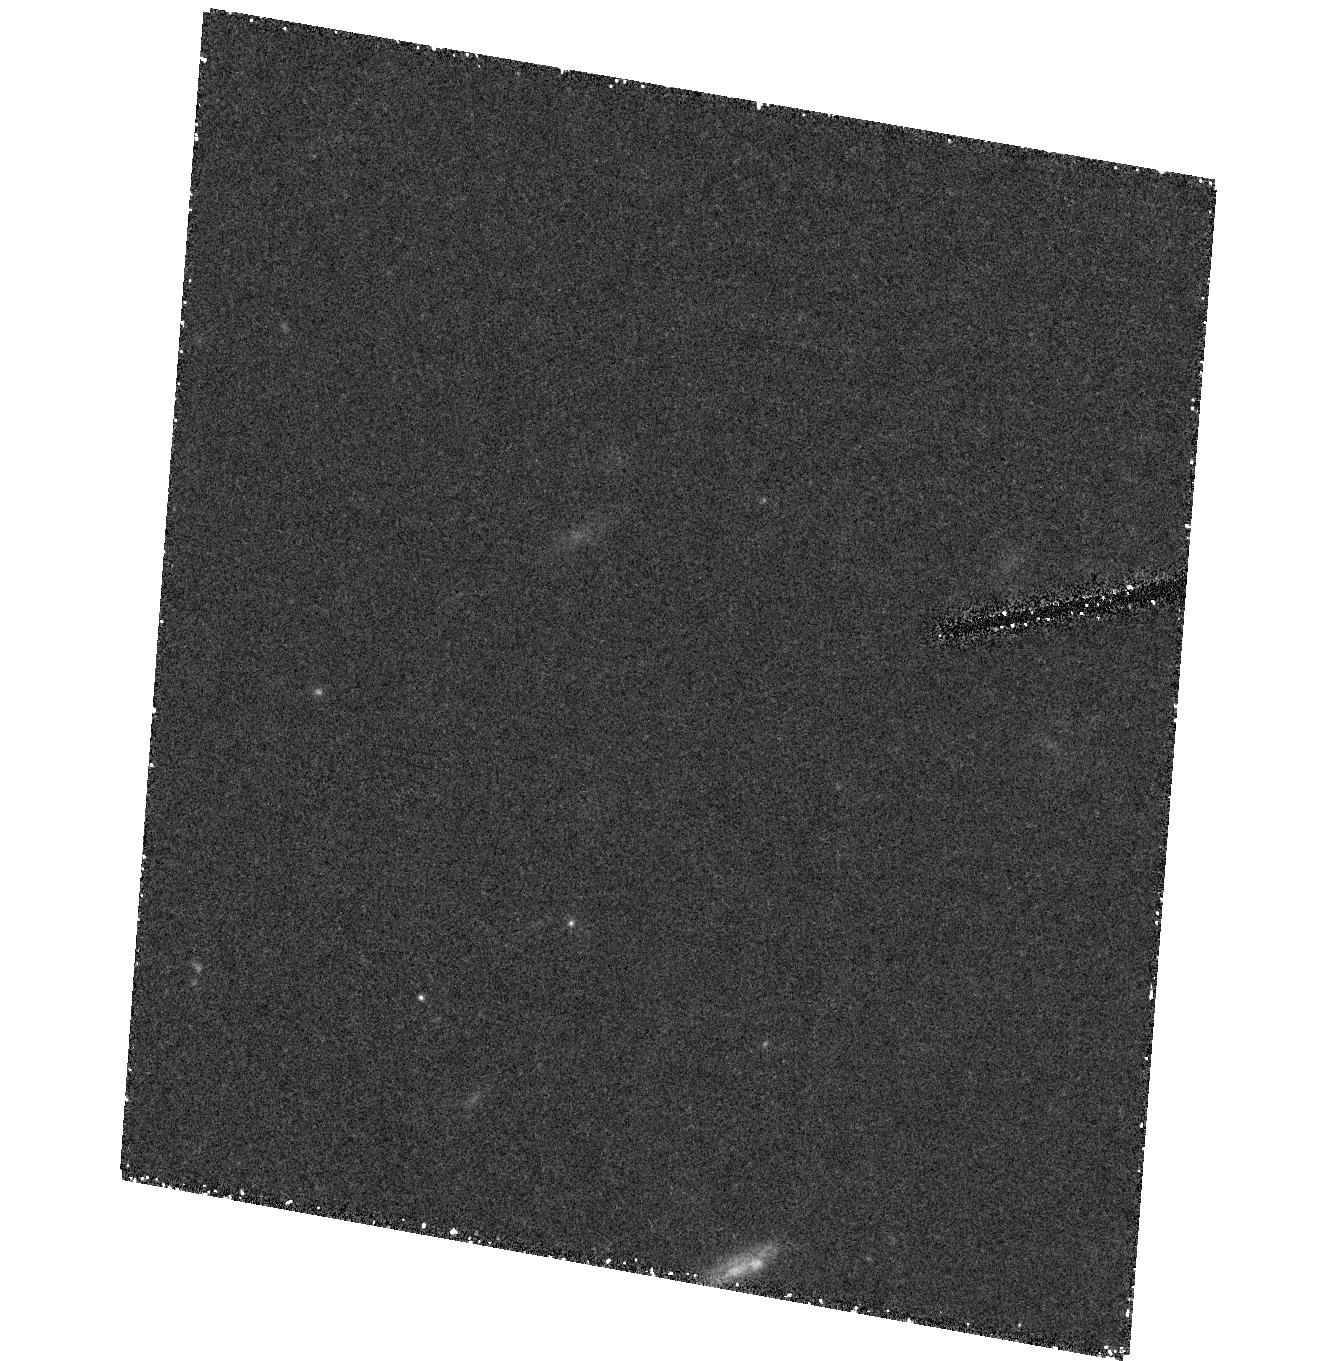
Target: field at RA 240.569°, Dec 42.917°. Instrument: ACS/HRC. Filter: F555W. Exposure: 1.4 h. Observation ID: hst_9403_03_acs_hrc_f555w_j8fp03

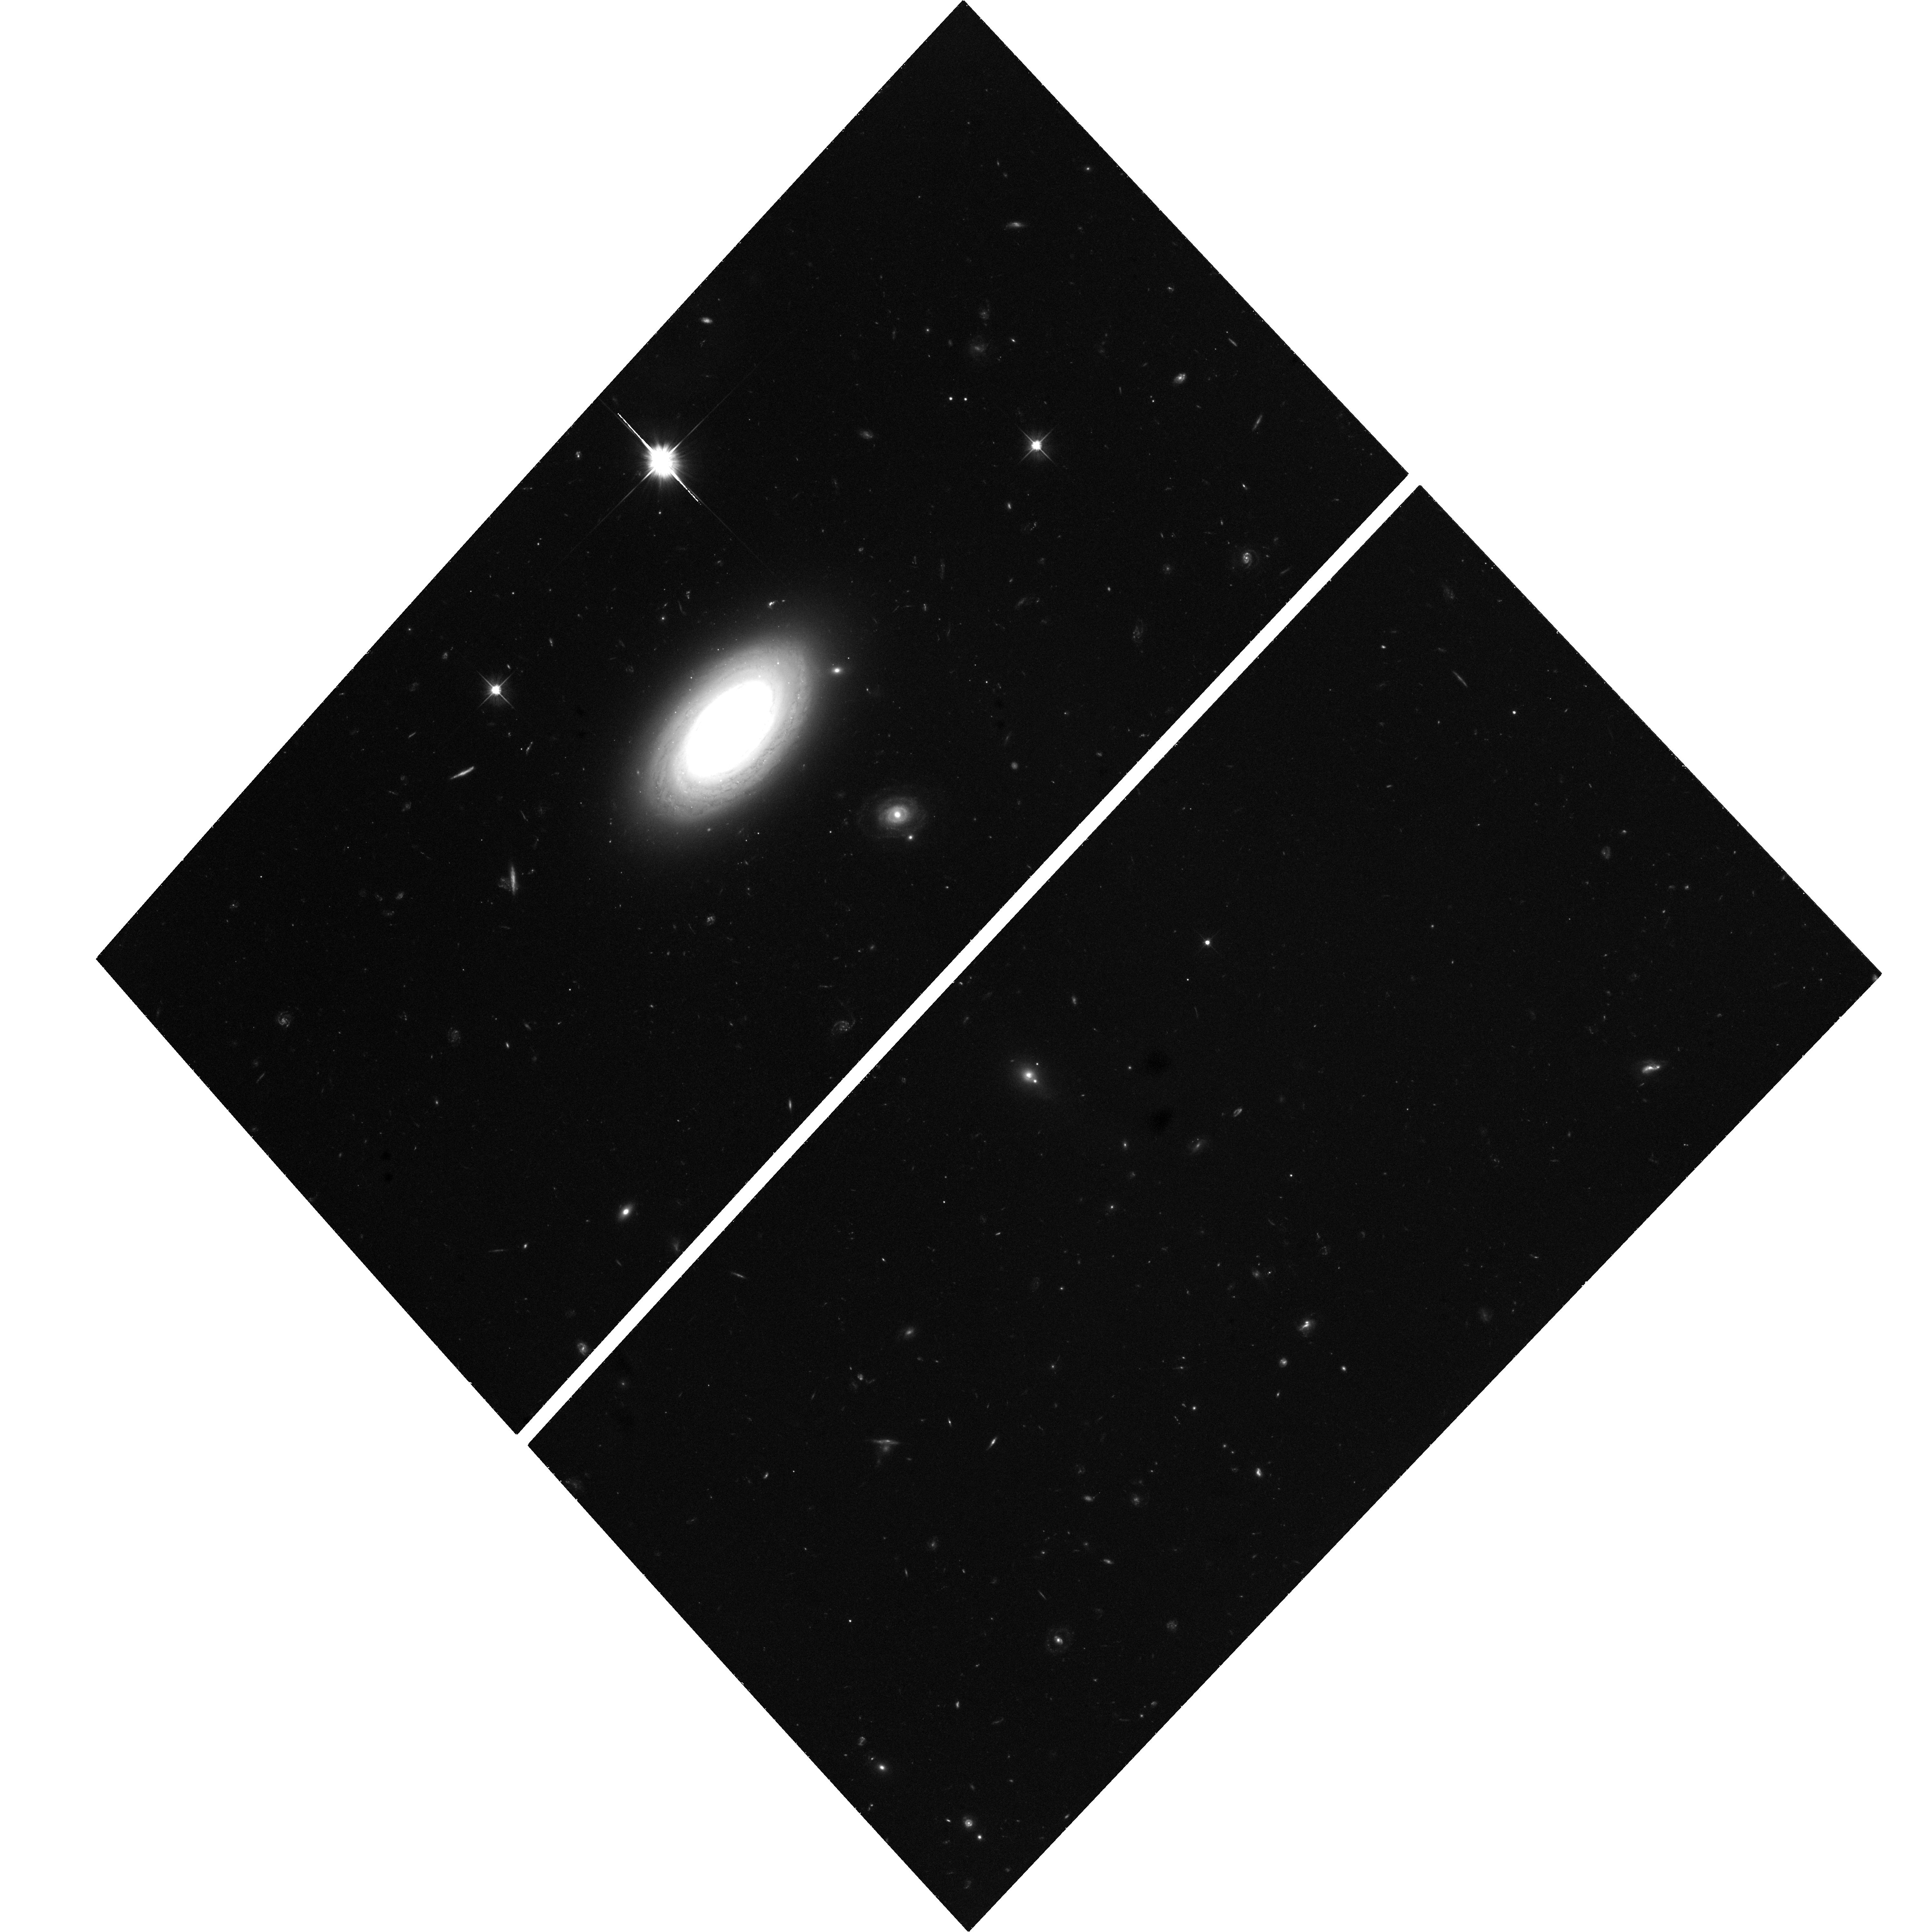
Target: CGCG--0027.9+0536. Instrument: ACS/WFC. Filter: F606W. Exposure: 1.4 h. Observation ID: hst_9403_01_acs_wfc_f606w_j8fp01

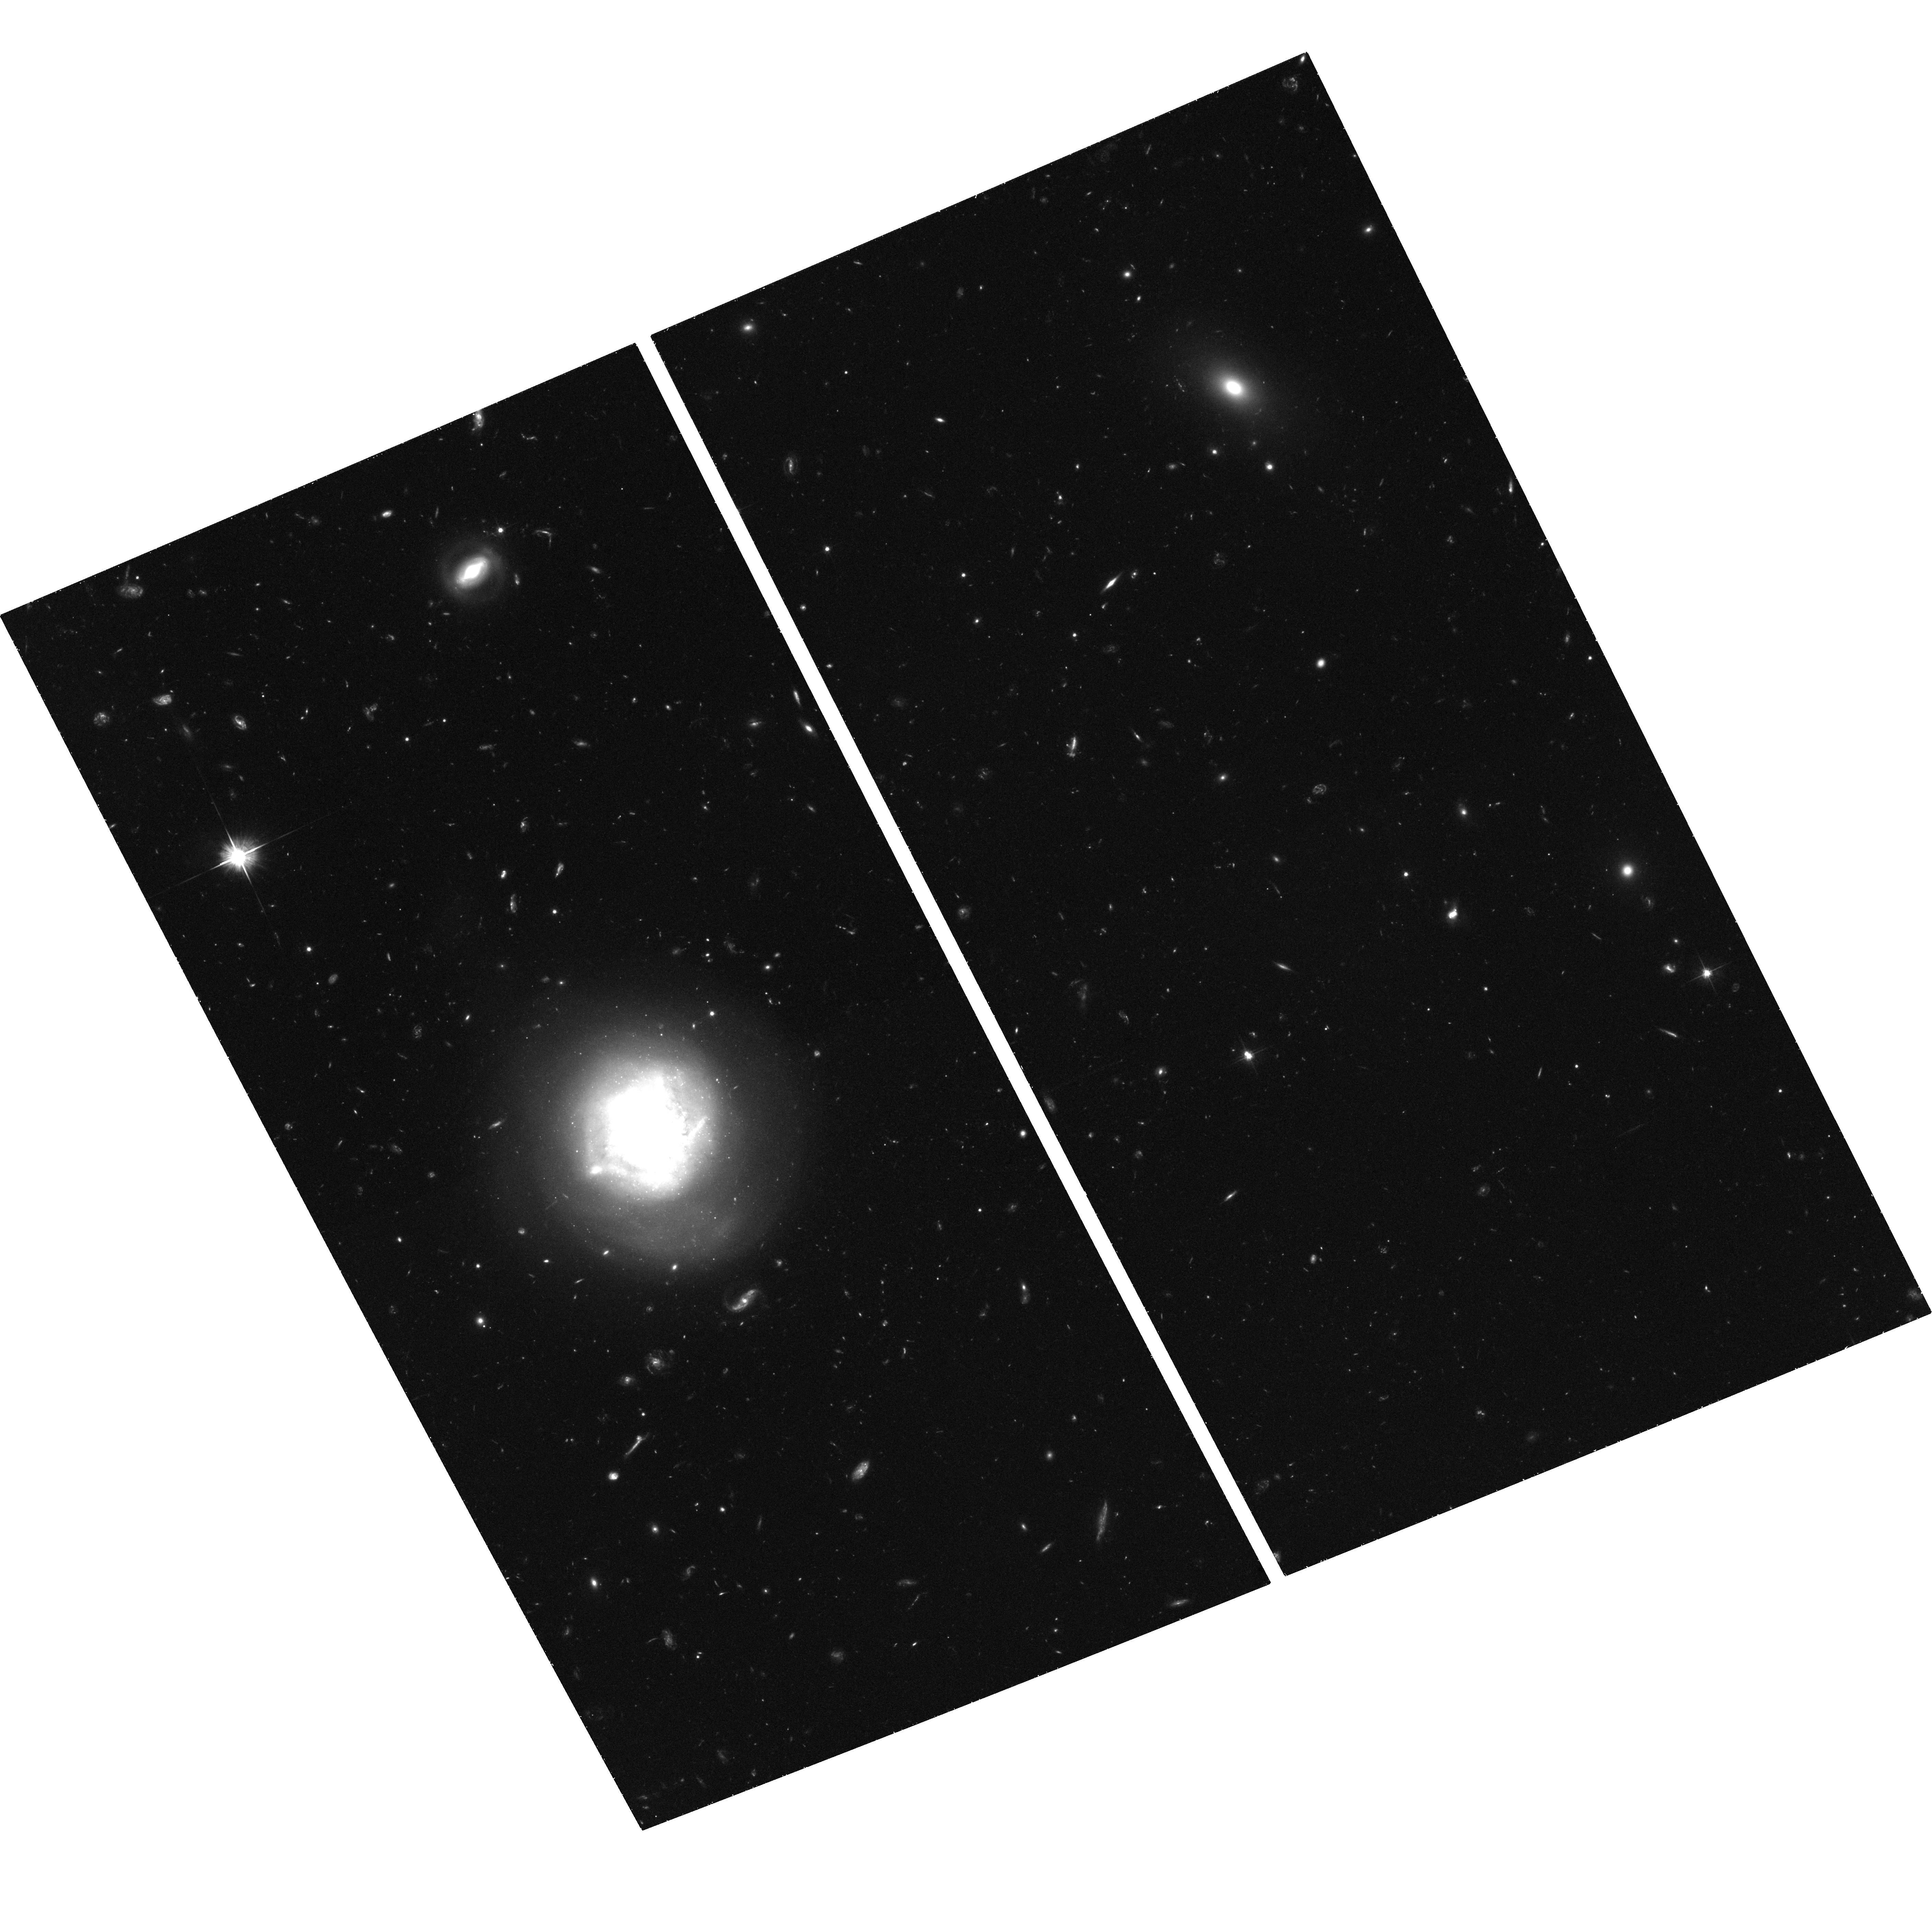
Target: CGCG--1437.9+3143. Instrument: ACS/WFC. Filter: F606W. Exposure: 1.4 h. Observation ID: hst_9403_02_acs_wfc_f606w_j8fp02

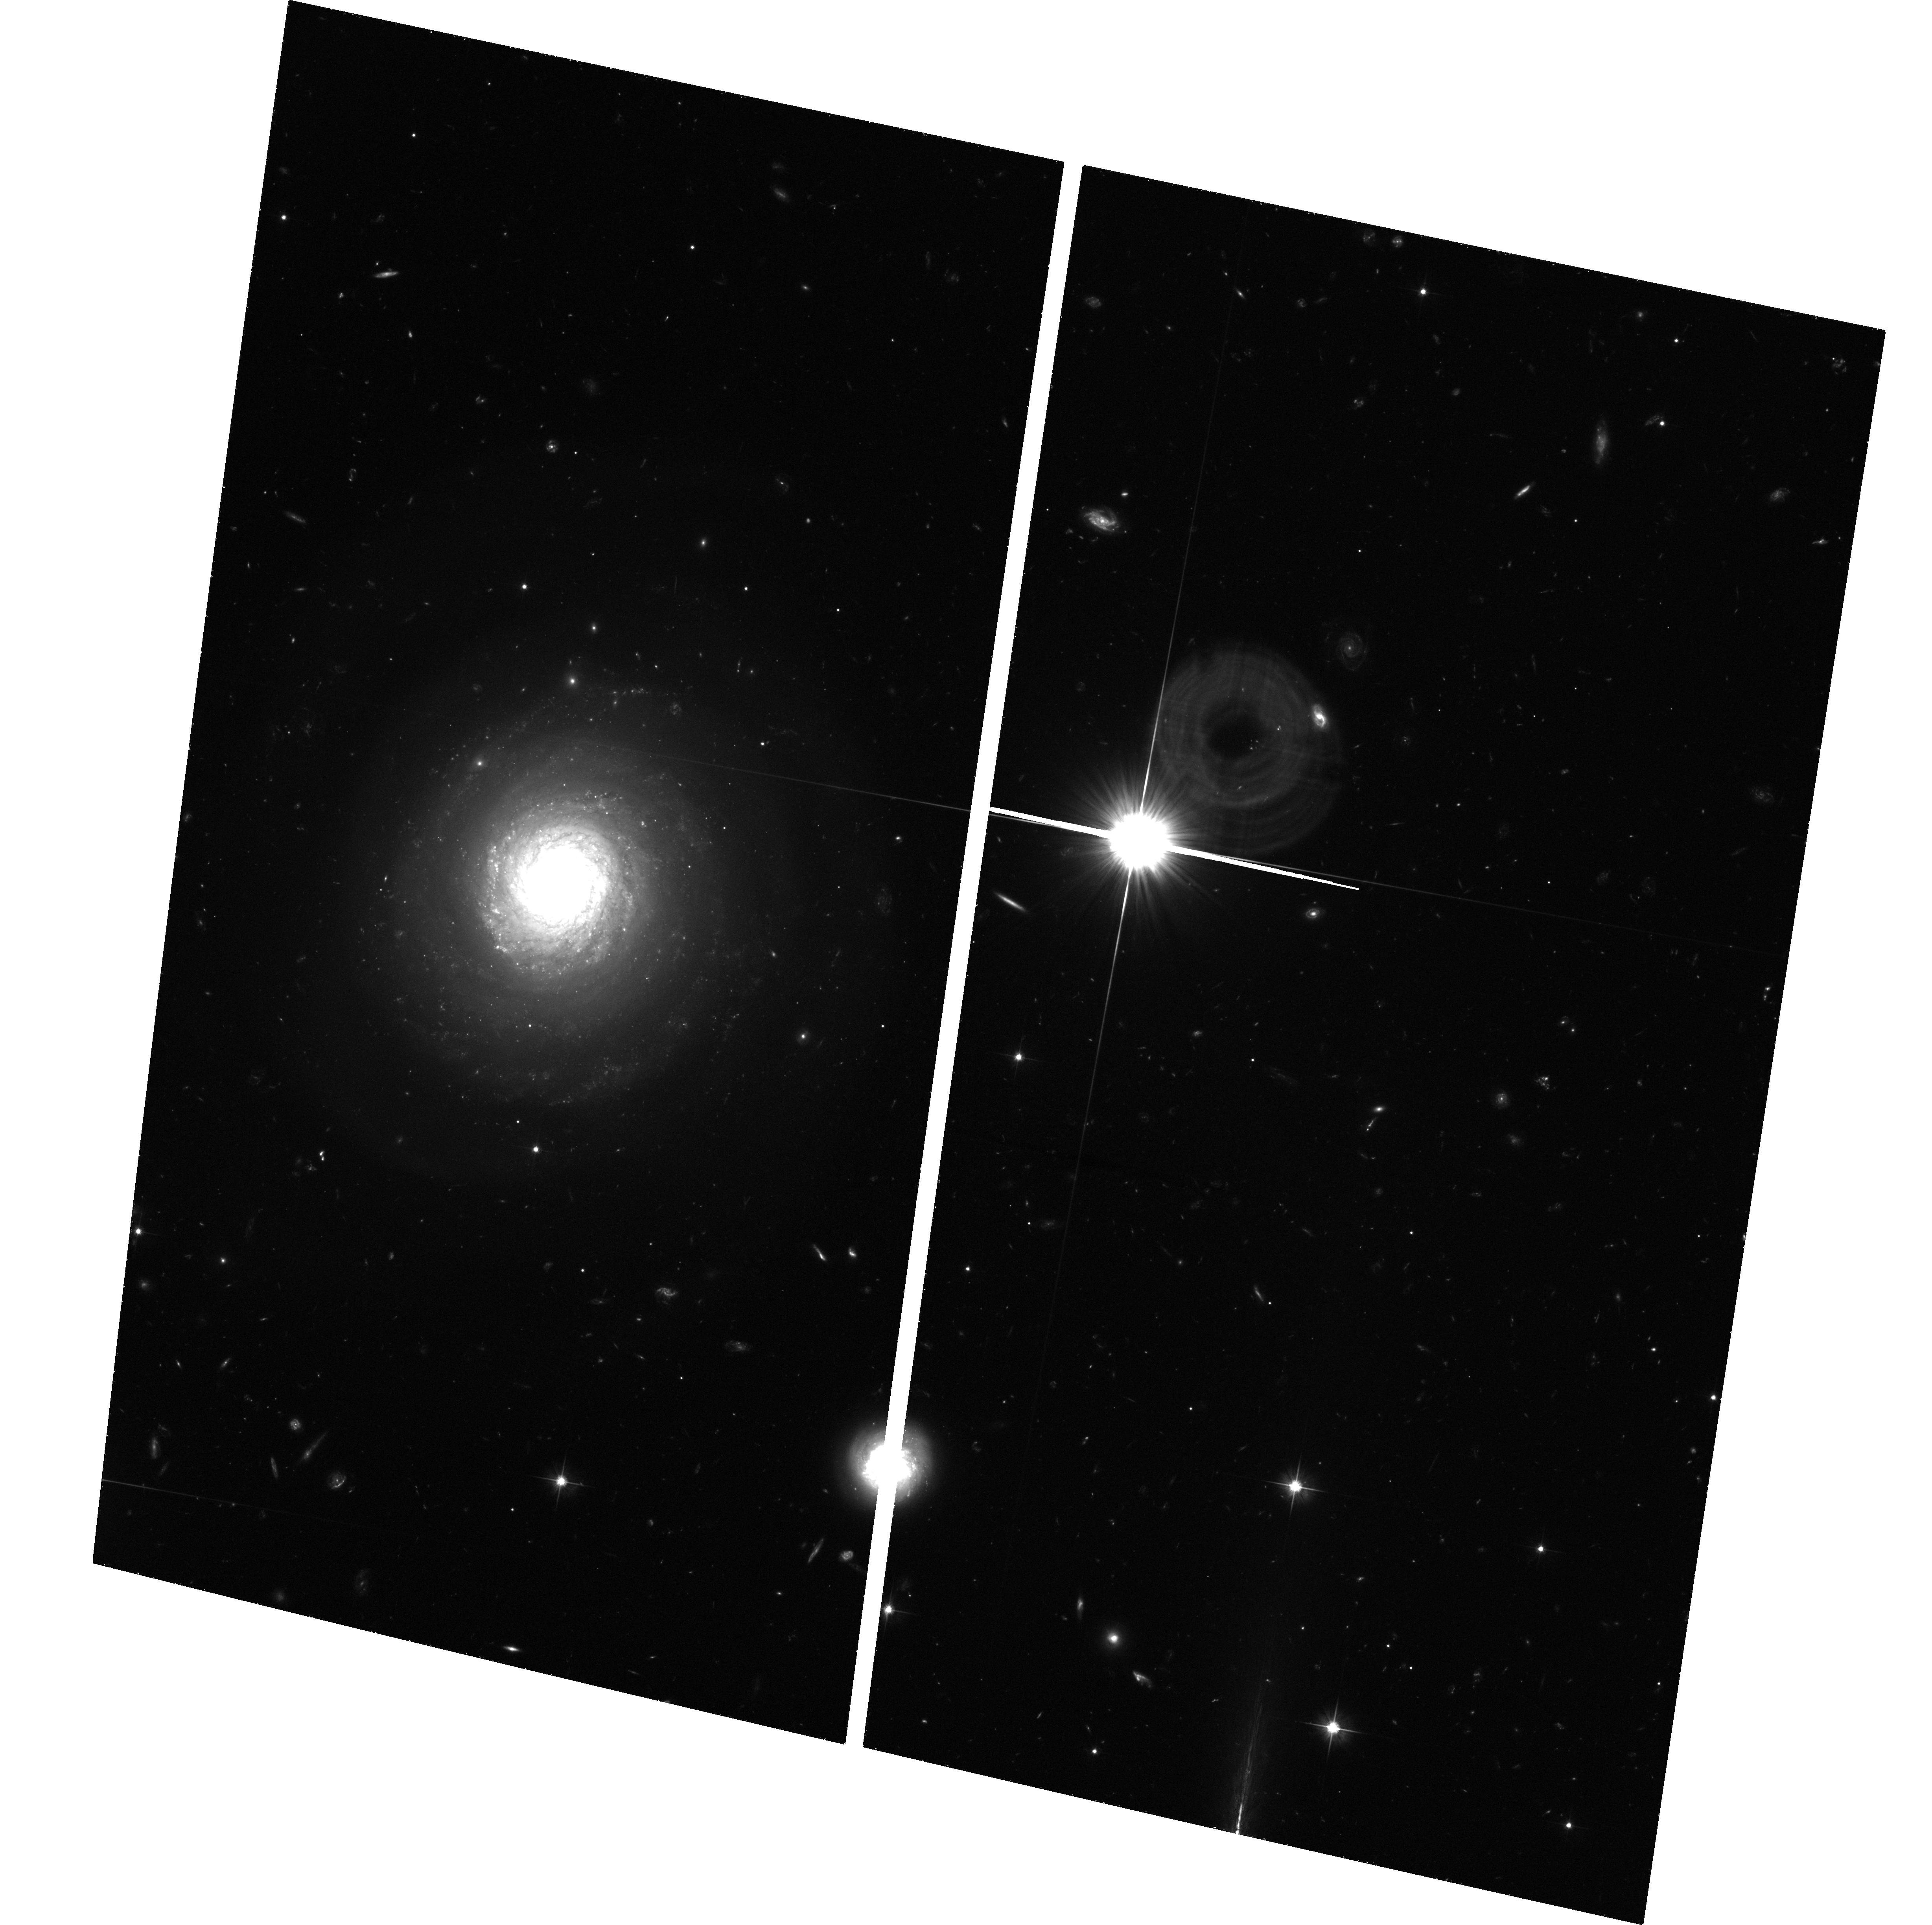
Target: CGCG--1600.6+4302. Instrument: ACS/WFC. Filter: F606W. Exposure: 1.5 h. Observation ID: hst_9403_03_acs_wfc_f606w_j8fp03

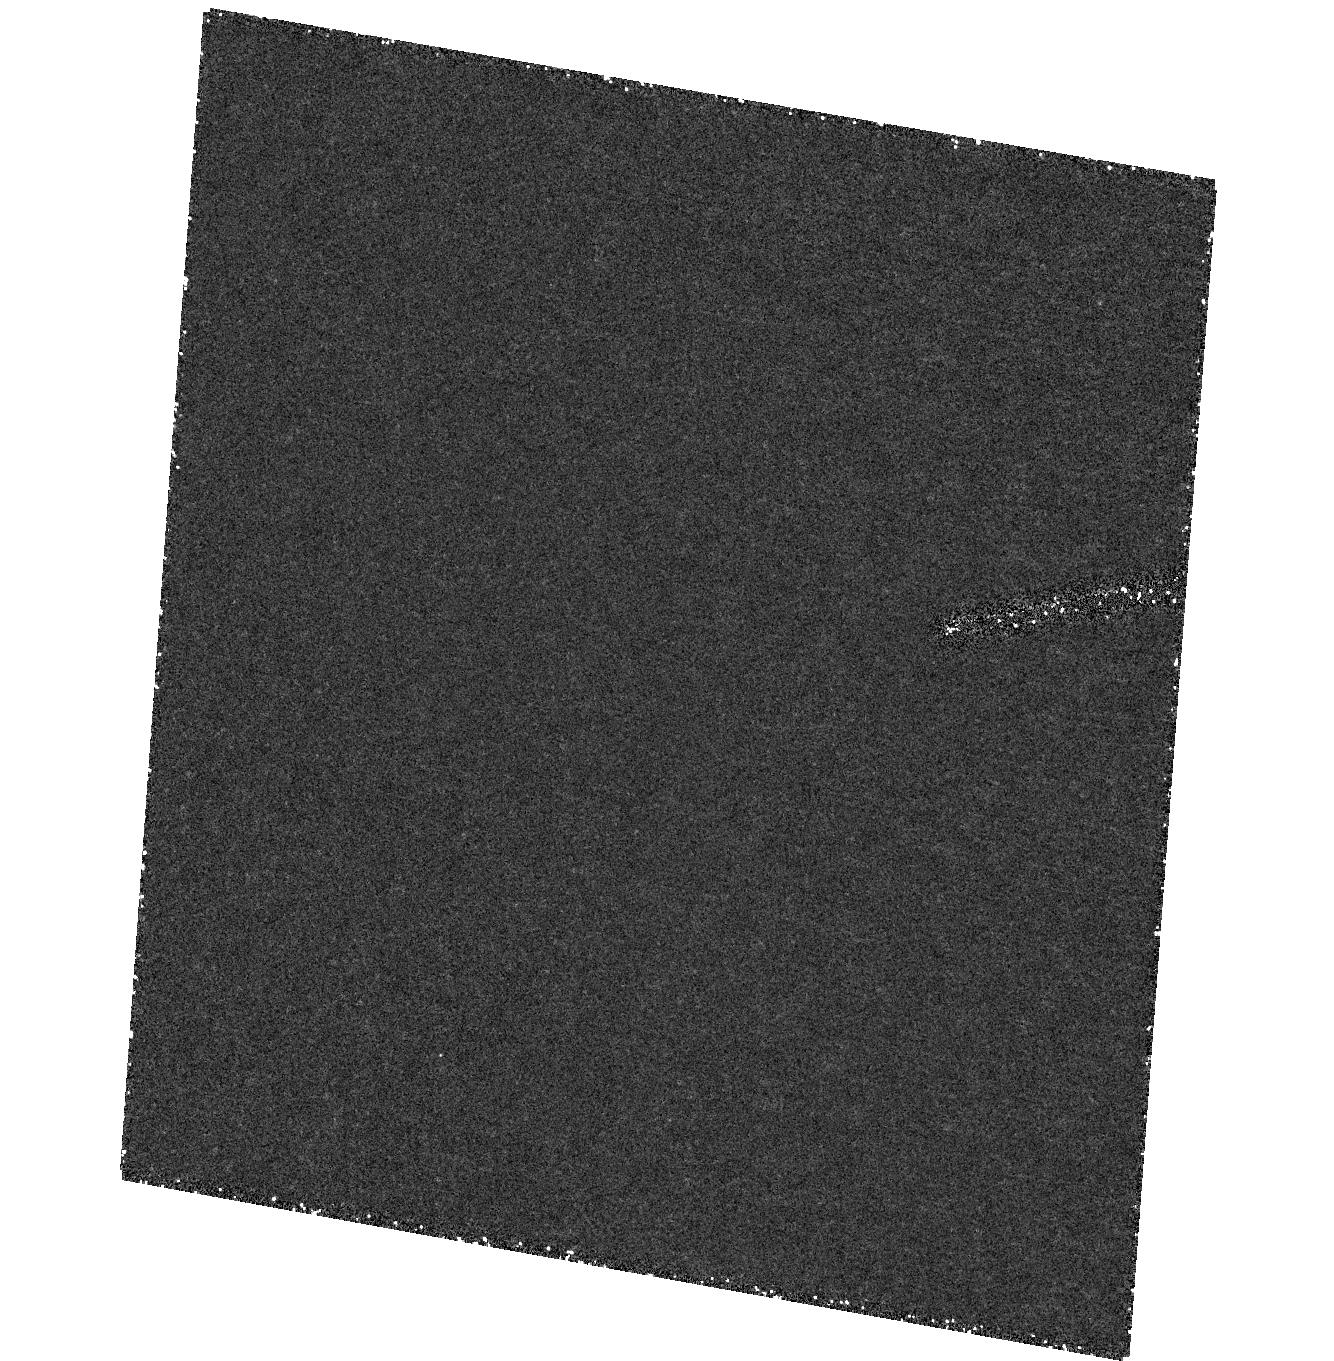
Target: field at RA 240.569°, Dec 42.917°. Instrument: ACS/HRC. Filter: F250W. Exposure: 1.3 h. Observation ID: hst_9403_03_acs_hrc_f250w_j8fp03

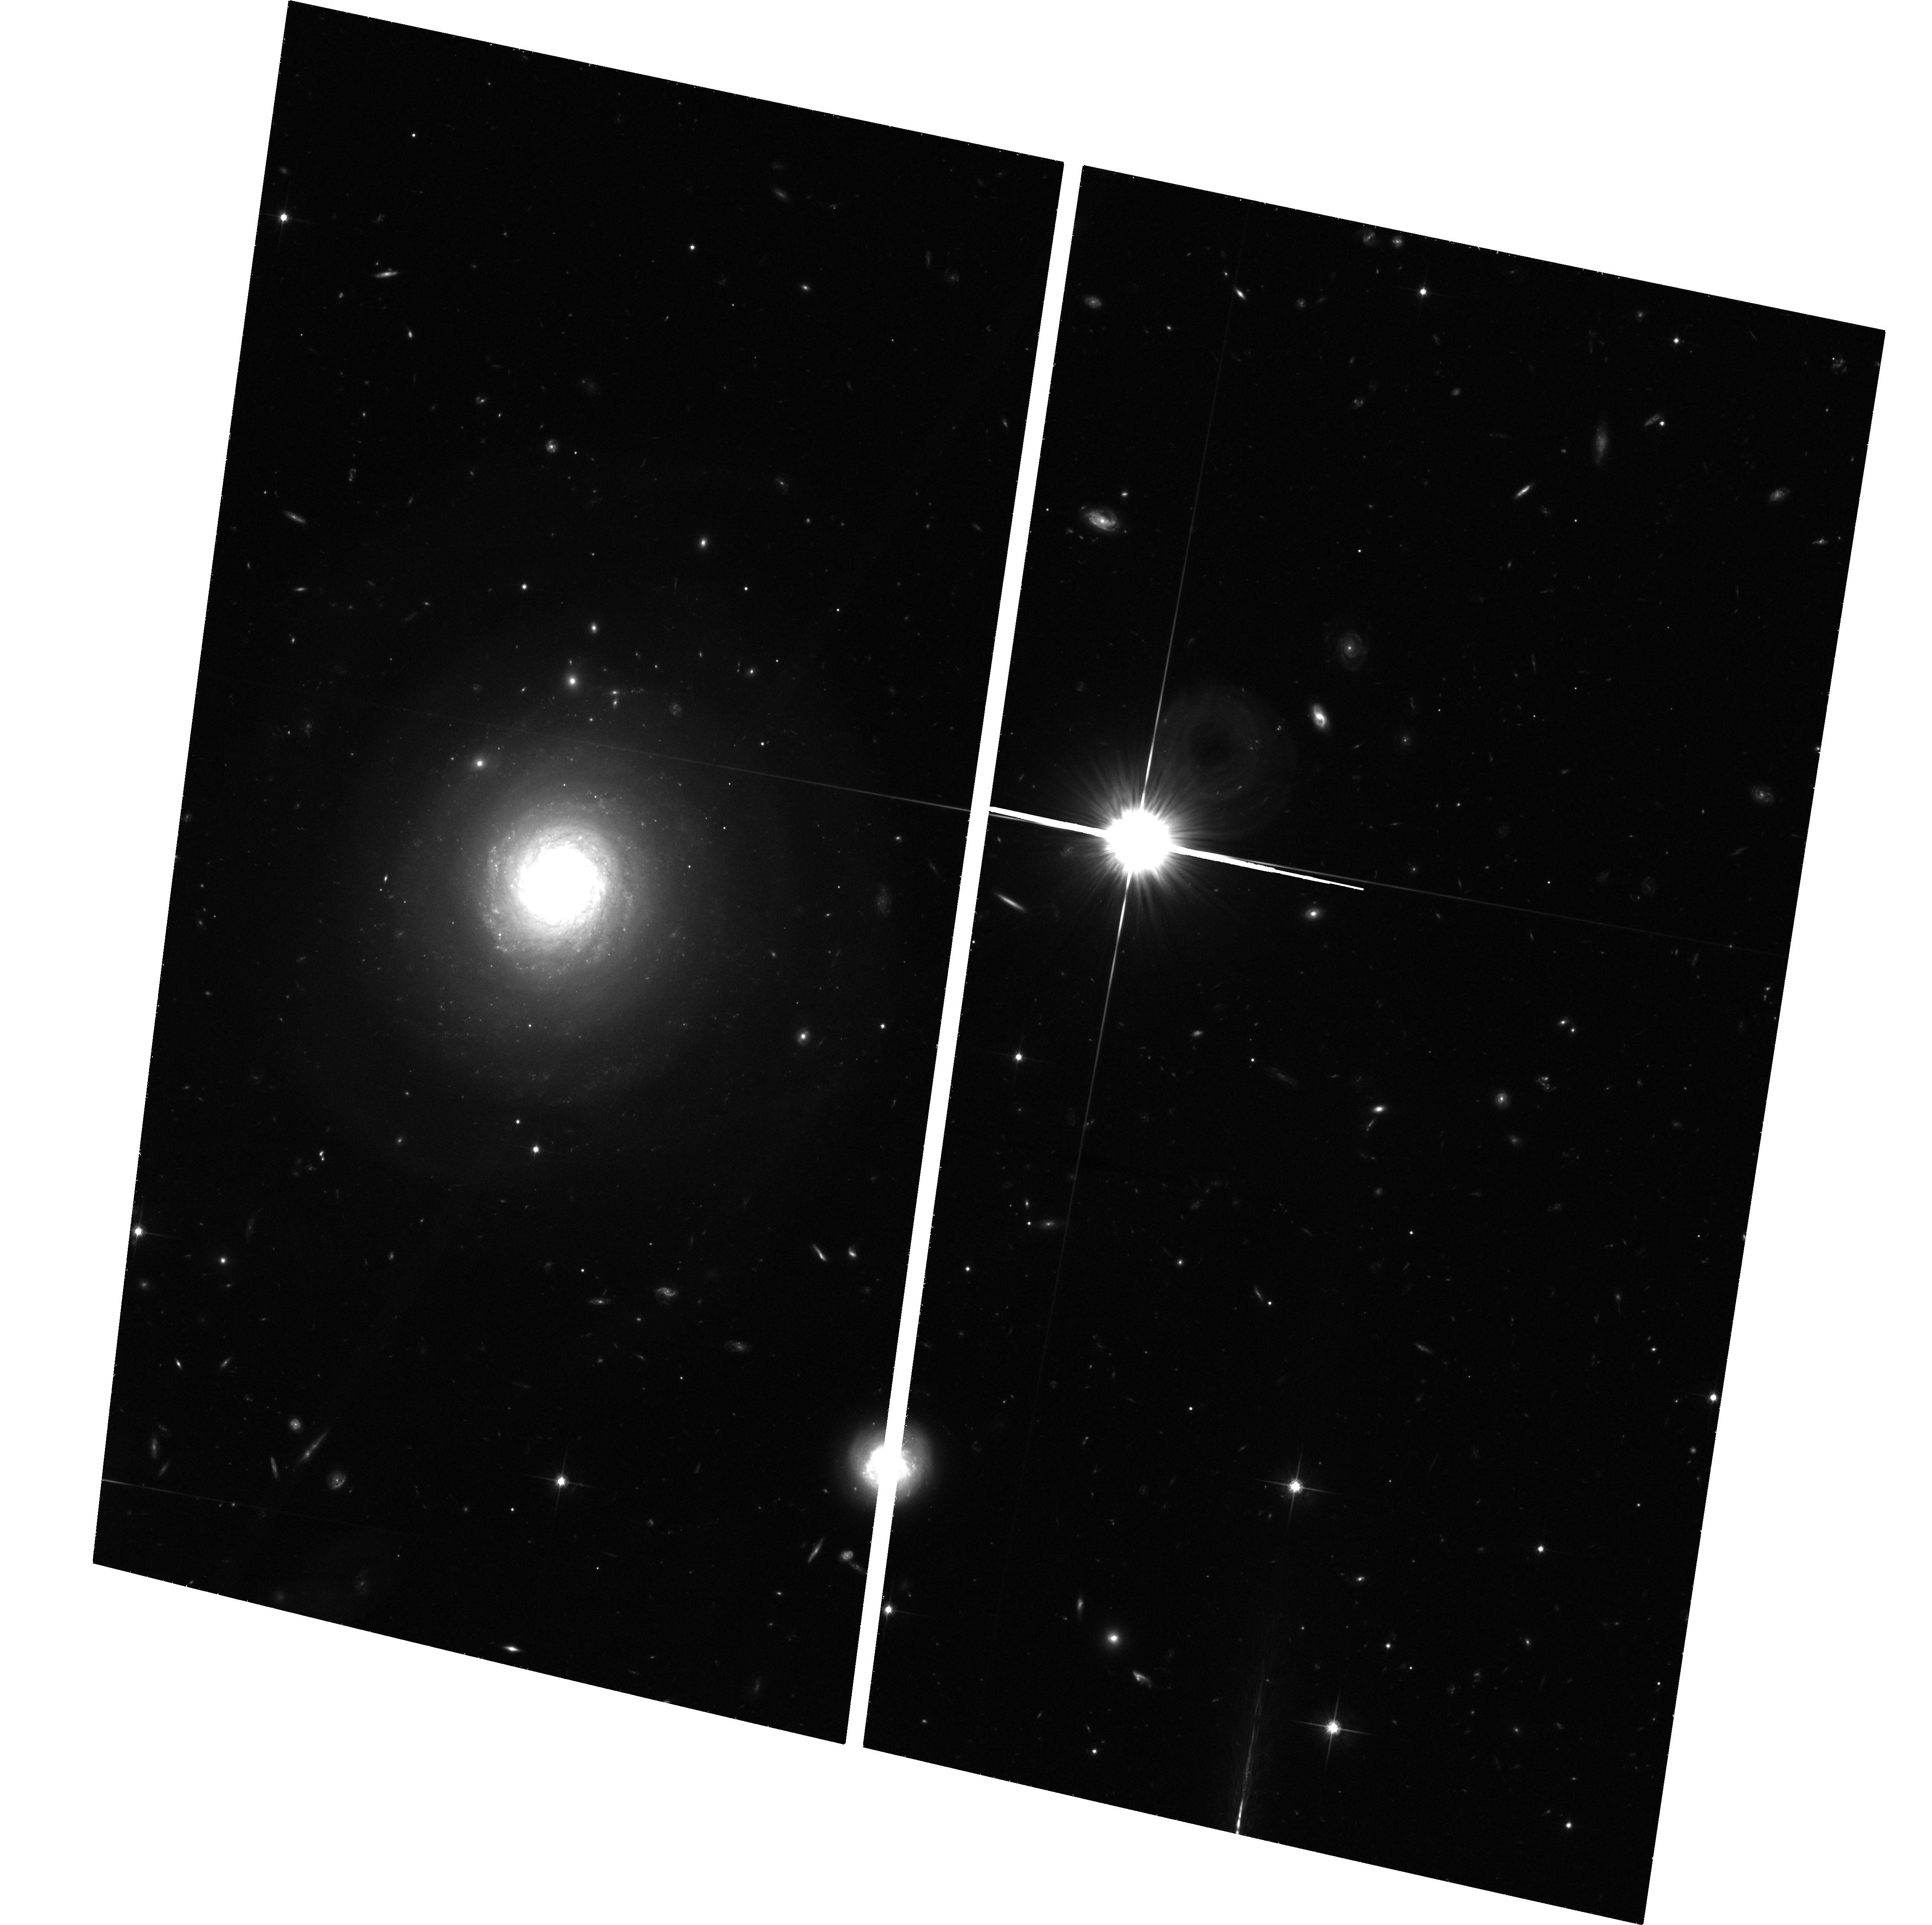
Target: CGCG--1600.6+4302. Instrument: ACS/WFC. Filter: F814W. Exposure: 1.5 h. Observation ID: hst_9403_03_acs_wfc_f814w_j8fp03

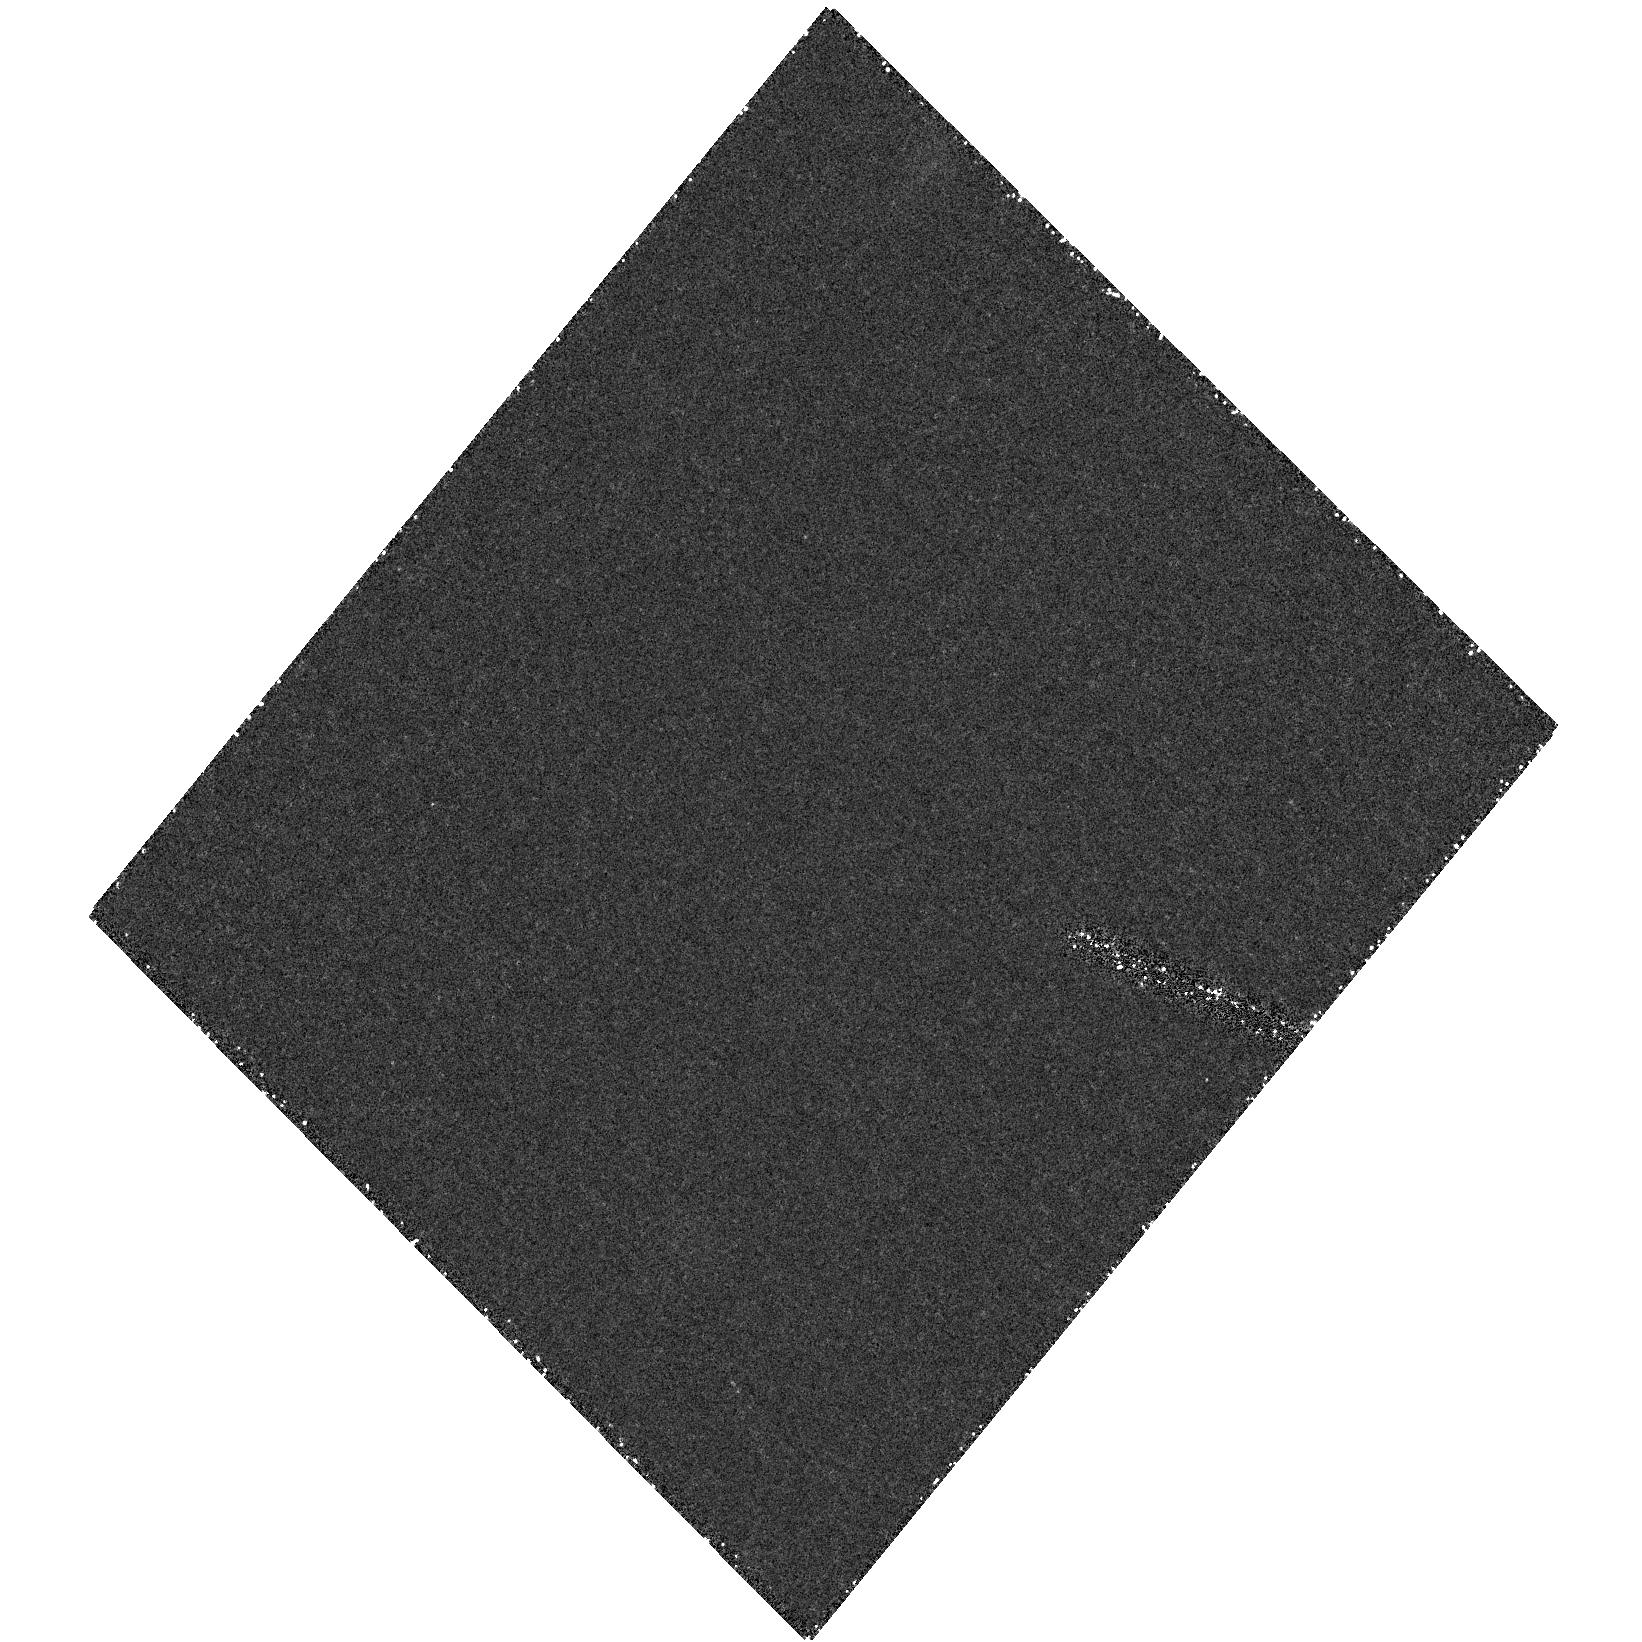
Target: field at RA 7.620°, Dec 5.861°. Instrument: ACS/HRC. Filter: F250W. Exposure: 1.3 h. Observation ID: hst_9403_01_acs_hrc_f250w_j8fp01

Galaxy Formation in Nearby Voids: Reflections of the High-Redshift Universe? (PI: Grogin, Norman)

Galaxy voids, at the opposite environmental extreme from galaxy clusters, present an ideal yet under- utilized laboratory for probing the relationship between environment and the mechanisms of galaxy formation and evolution. Mounting evidence from ground-based surveys of galaxies in voids suggests that they have formed comparatively recently (and many are still forming) from gas-rich, low velocity-dispersion surroundings: a picture in accordance with models of hierarchical structure formation. The superior resolution of HST allows us to verify this hypothesis with the first directed HST imaging survey of void galaxies (VGs). With HST/ACS deep imaging of a subset of E+S0 VGs from our earlier ground-based imaging and spectroscopic survey, we will investigate their globular cluster (GC) systems to unravel their formation history and to constrain the age of their oldest GCs. The HST resolution of their inner light profiles will reveal whether they have significantly under-massive central black holes, as might be expected if these are young systems. HST will also detect the presence of morphological fine structure indicative of recent merger activity. If the present-day VGs truly reflect the early stages of galaxy formation which occurred at higher redshift outside the voids, their proximity enables the investigation of galaxy formation processes in much greater detail than possible from observations of the high-redshift field, even with NGST.